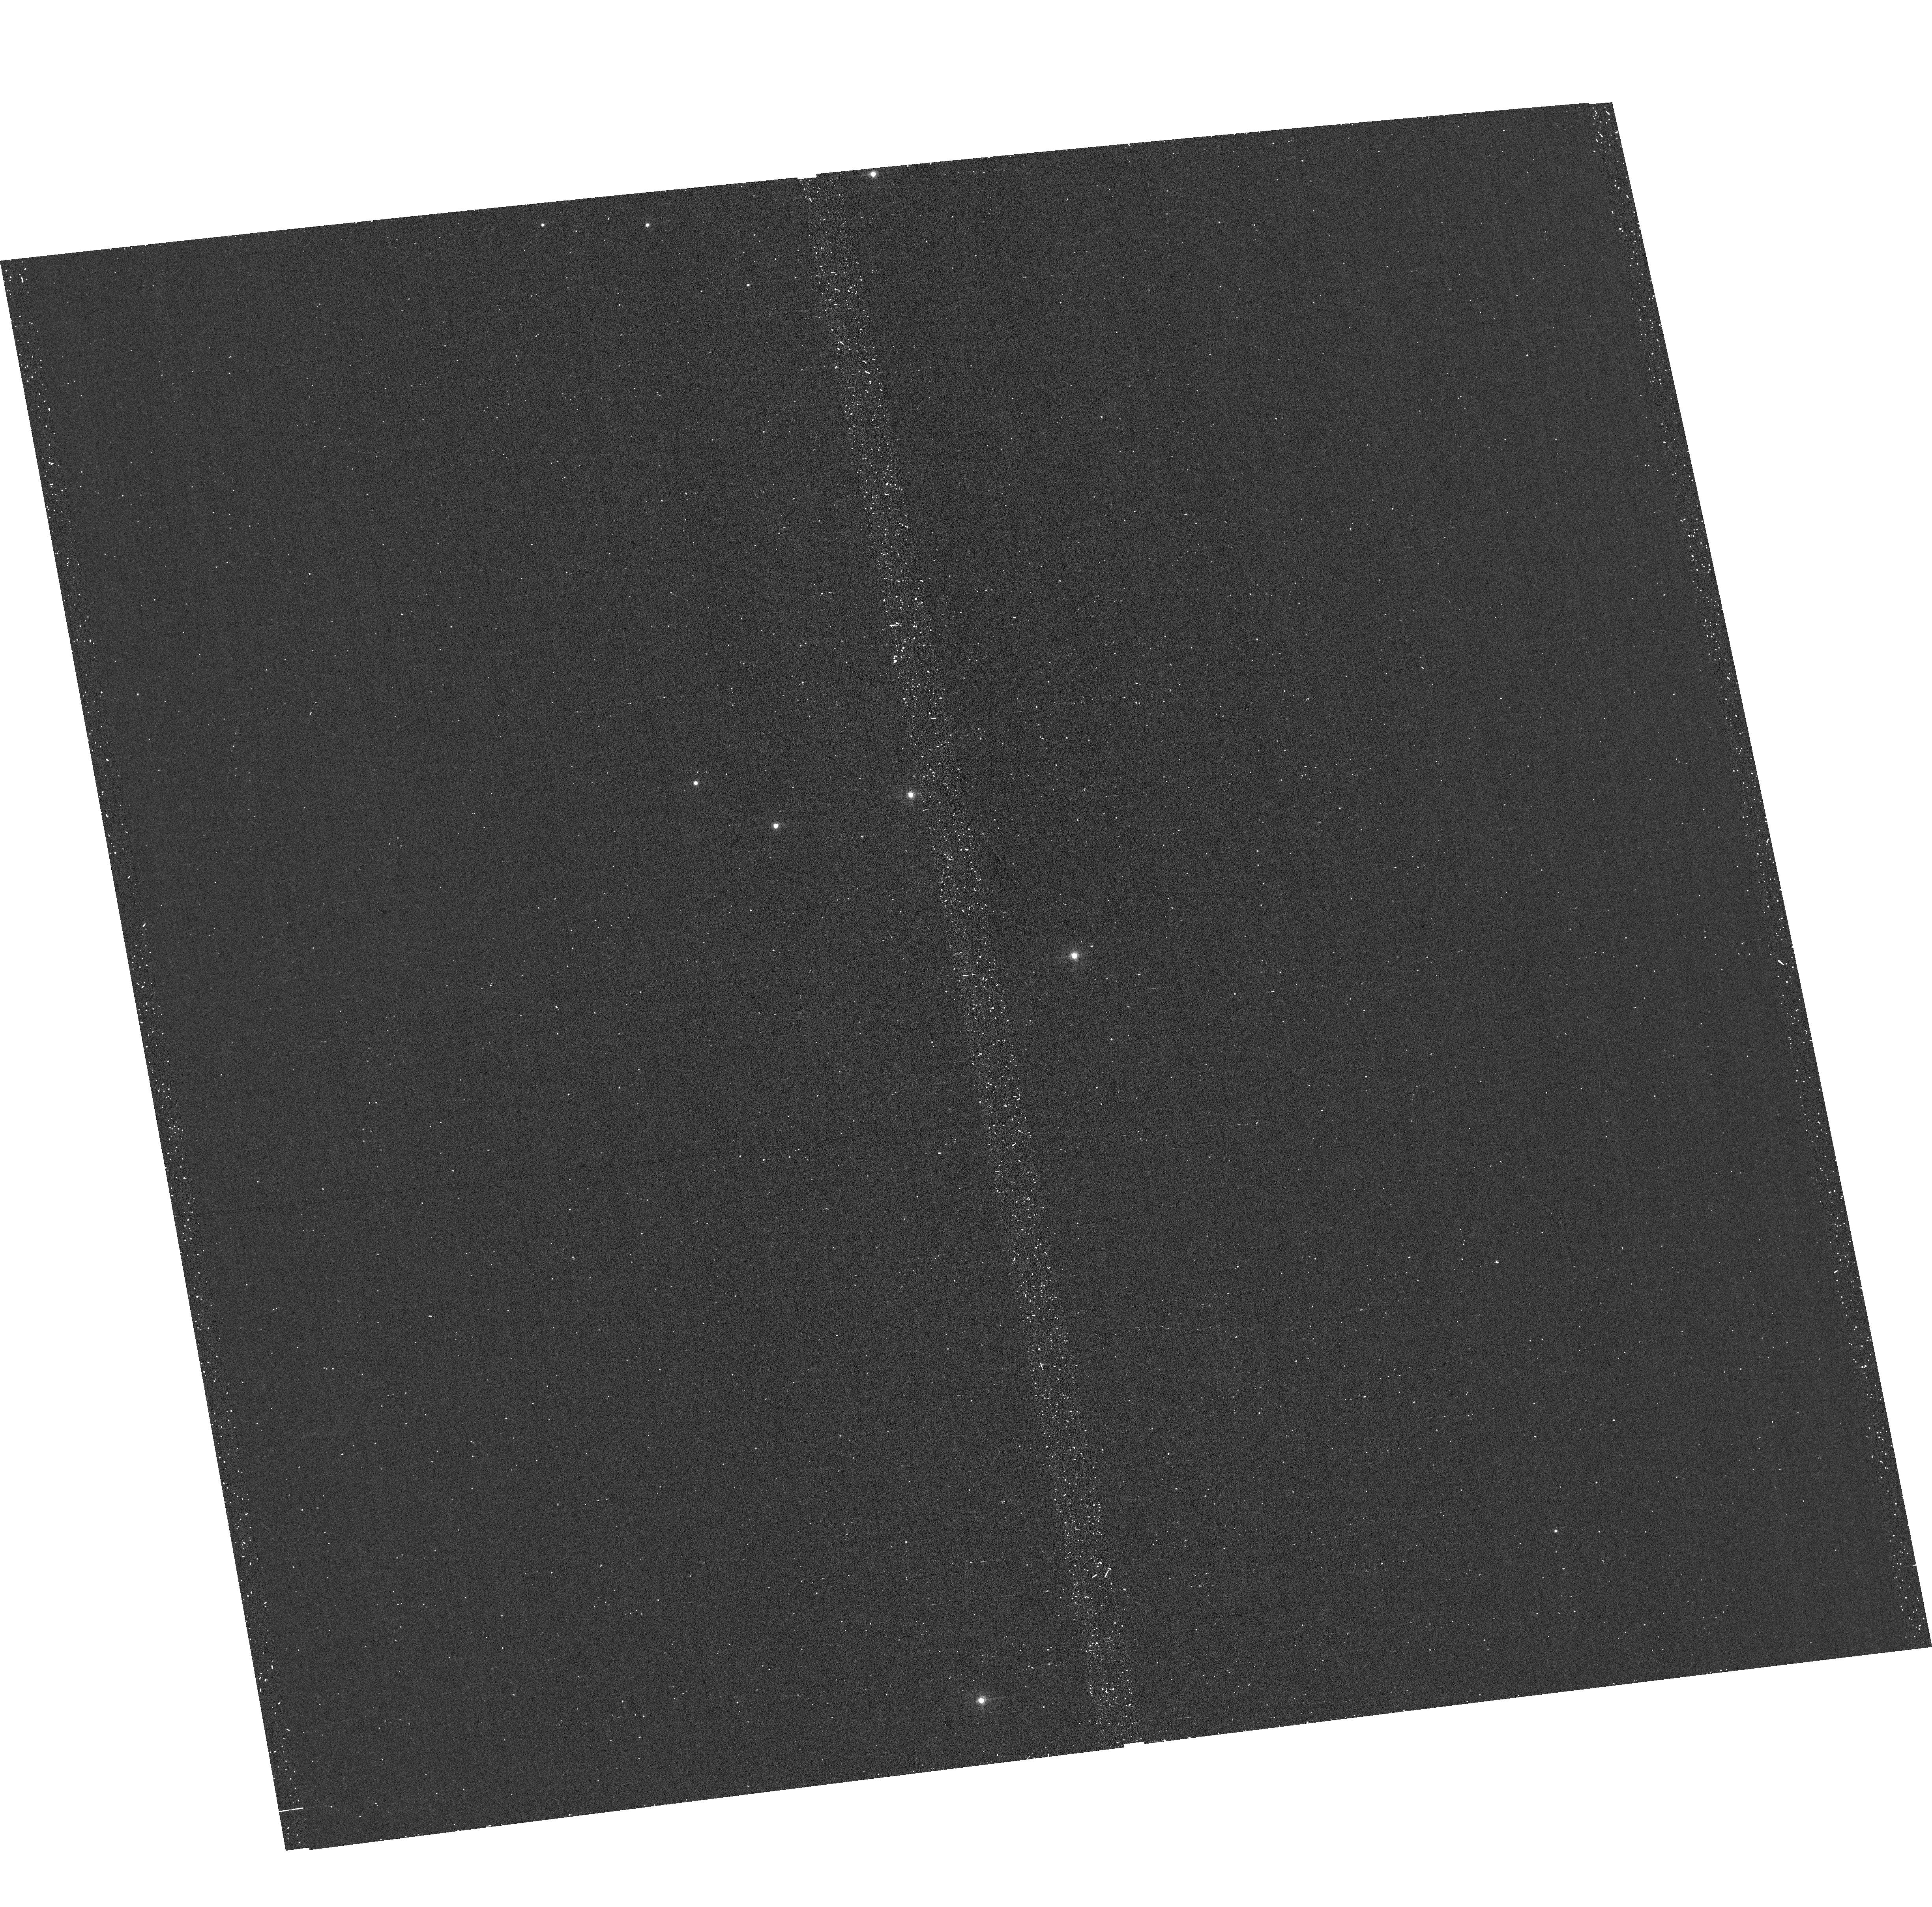
Target: SRGAJ175701+590751. Instrument: ACS/WFC. Filter: F502N. Exposure: 20 min. Observation ID: hst_17874_01_acs_wfc_f502n_jfir01

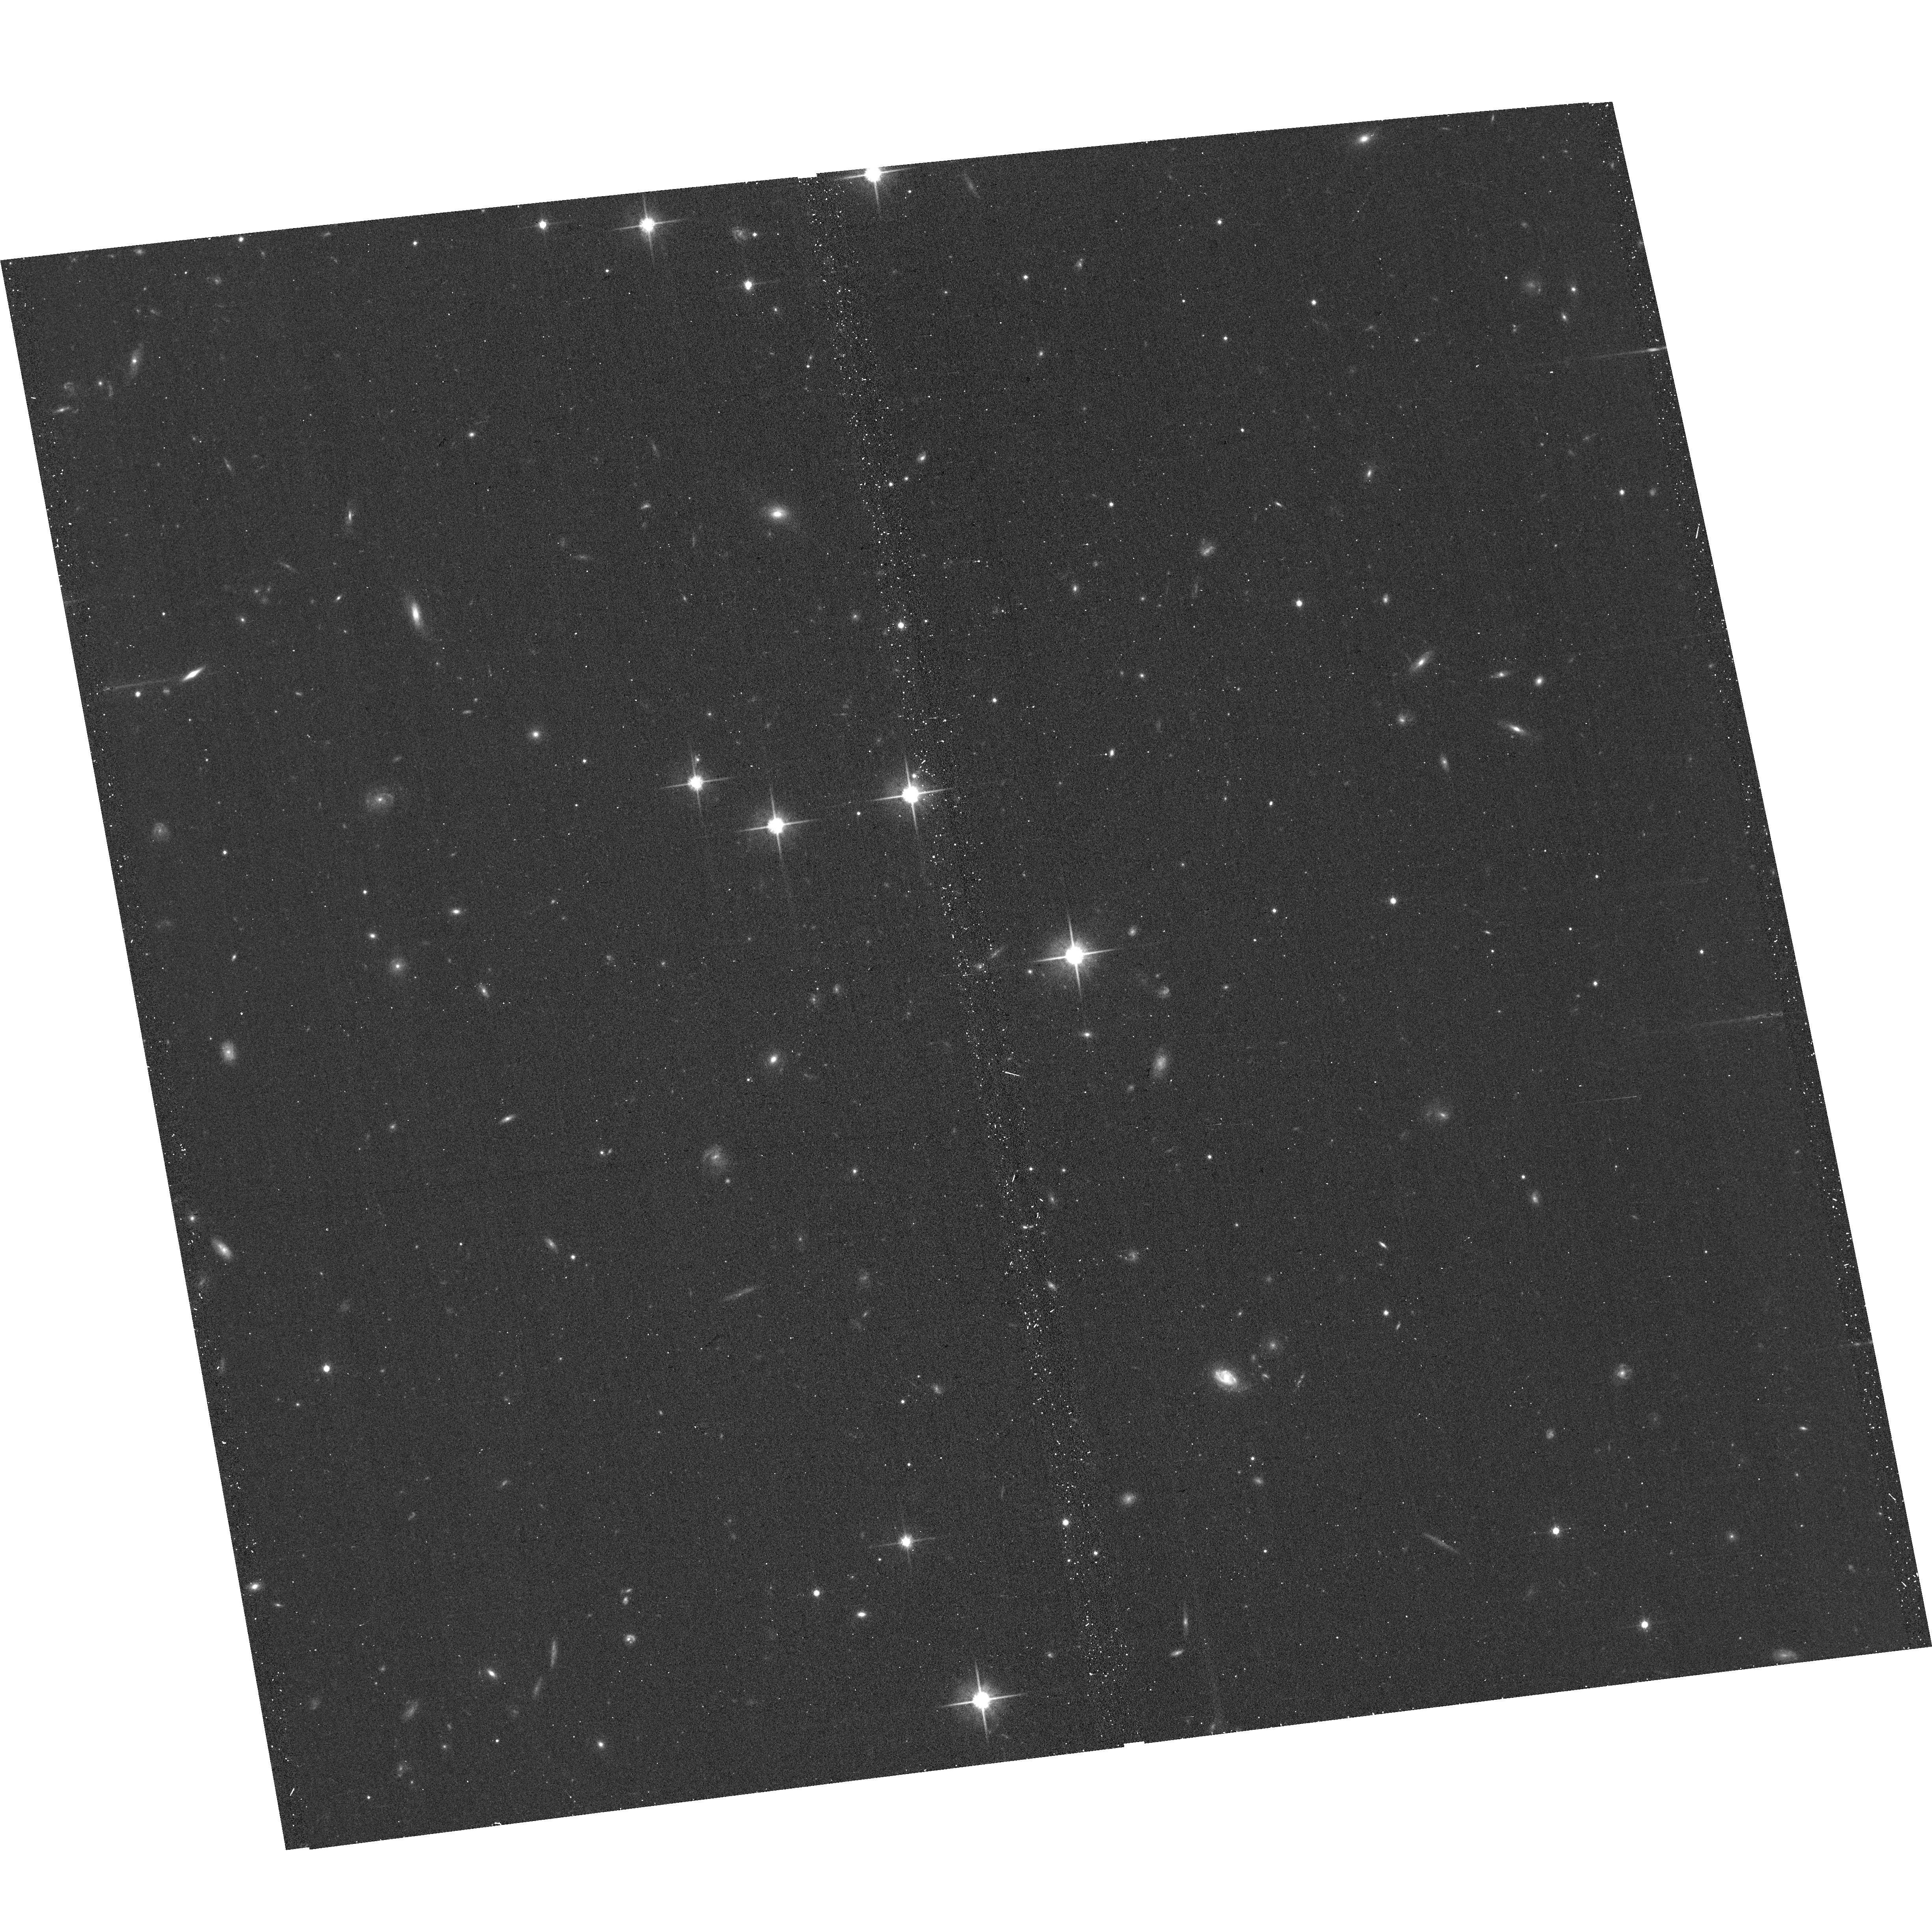
Target: SRGAJ175701+590751. Instrument: ACS/WFC. Filter: F814W. Exposure: 12 min. Observation ID: hst_17874_01_acs_wfc_f814w_jfir01

Resolving multi-phase outflows in a $z=0.615$ massive galaxy with Chandra and HST (PI: Chen, Chien-Ting J.)

AGN outflows are among the most vital signatures of strong AGN feedback, but exactly how they can quench galaxy star formation remains an open question. We propose a joint Chandra-HST observation targeting SRGA J175701+590751 for an exploratory spectral and imaging analysis. The target is an ultra-massive galaxy with hyperluminous IR luminosity at z=0.615. Our proposed observations will study its X-ray and UV outflows suggested by archival Swift/XRT and Subaru HDS observations to study AGN feedback processes in a prime candidate for ongoing SF quenching.